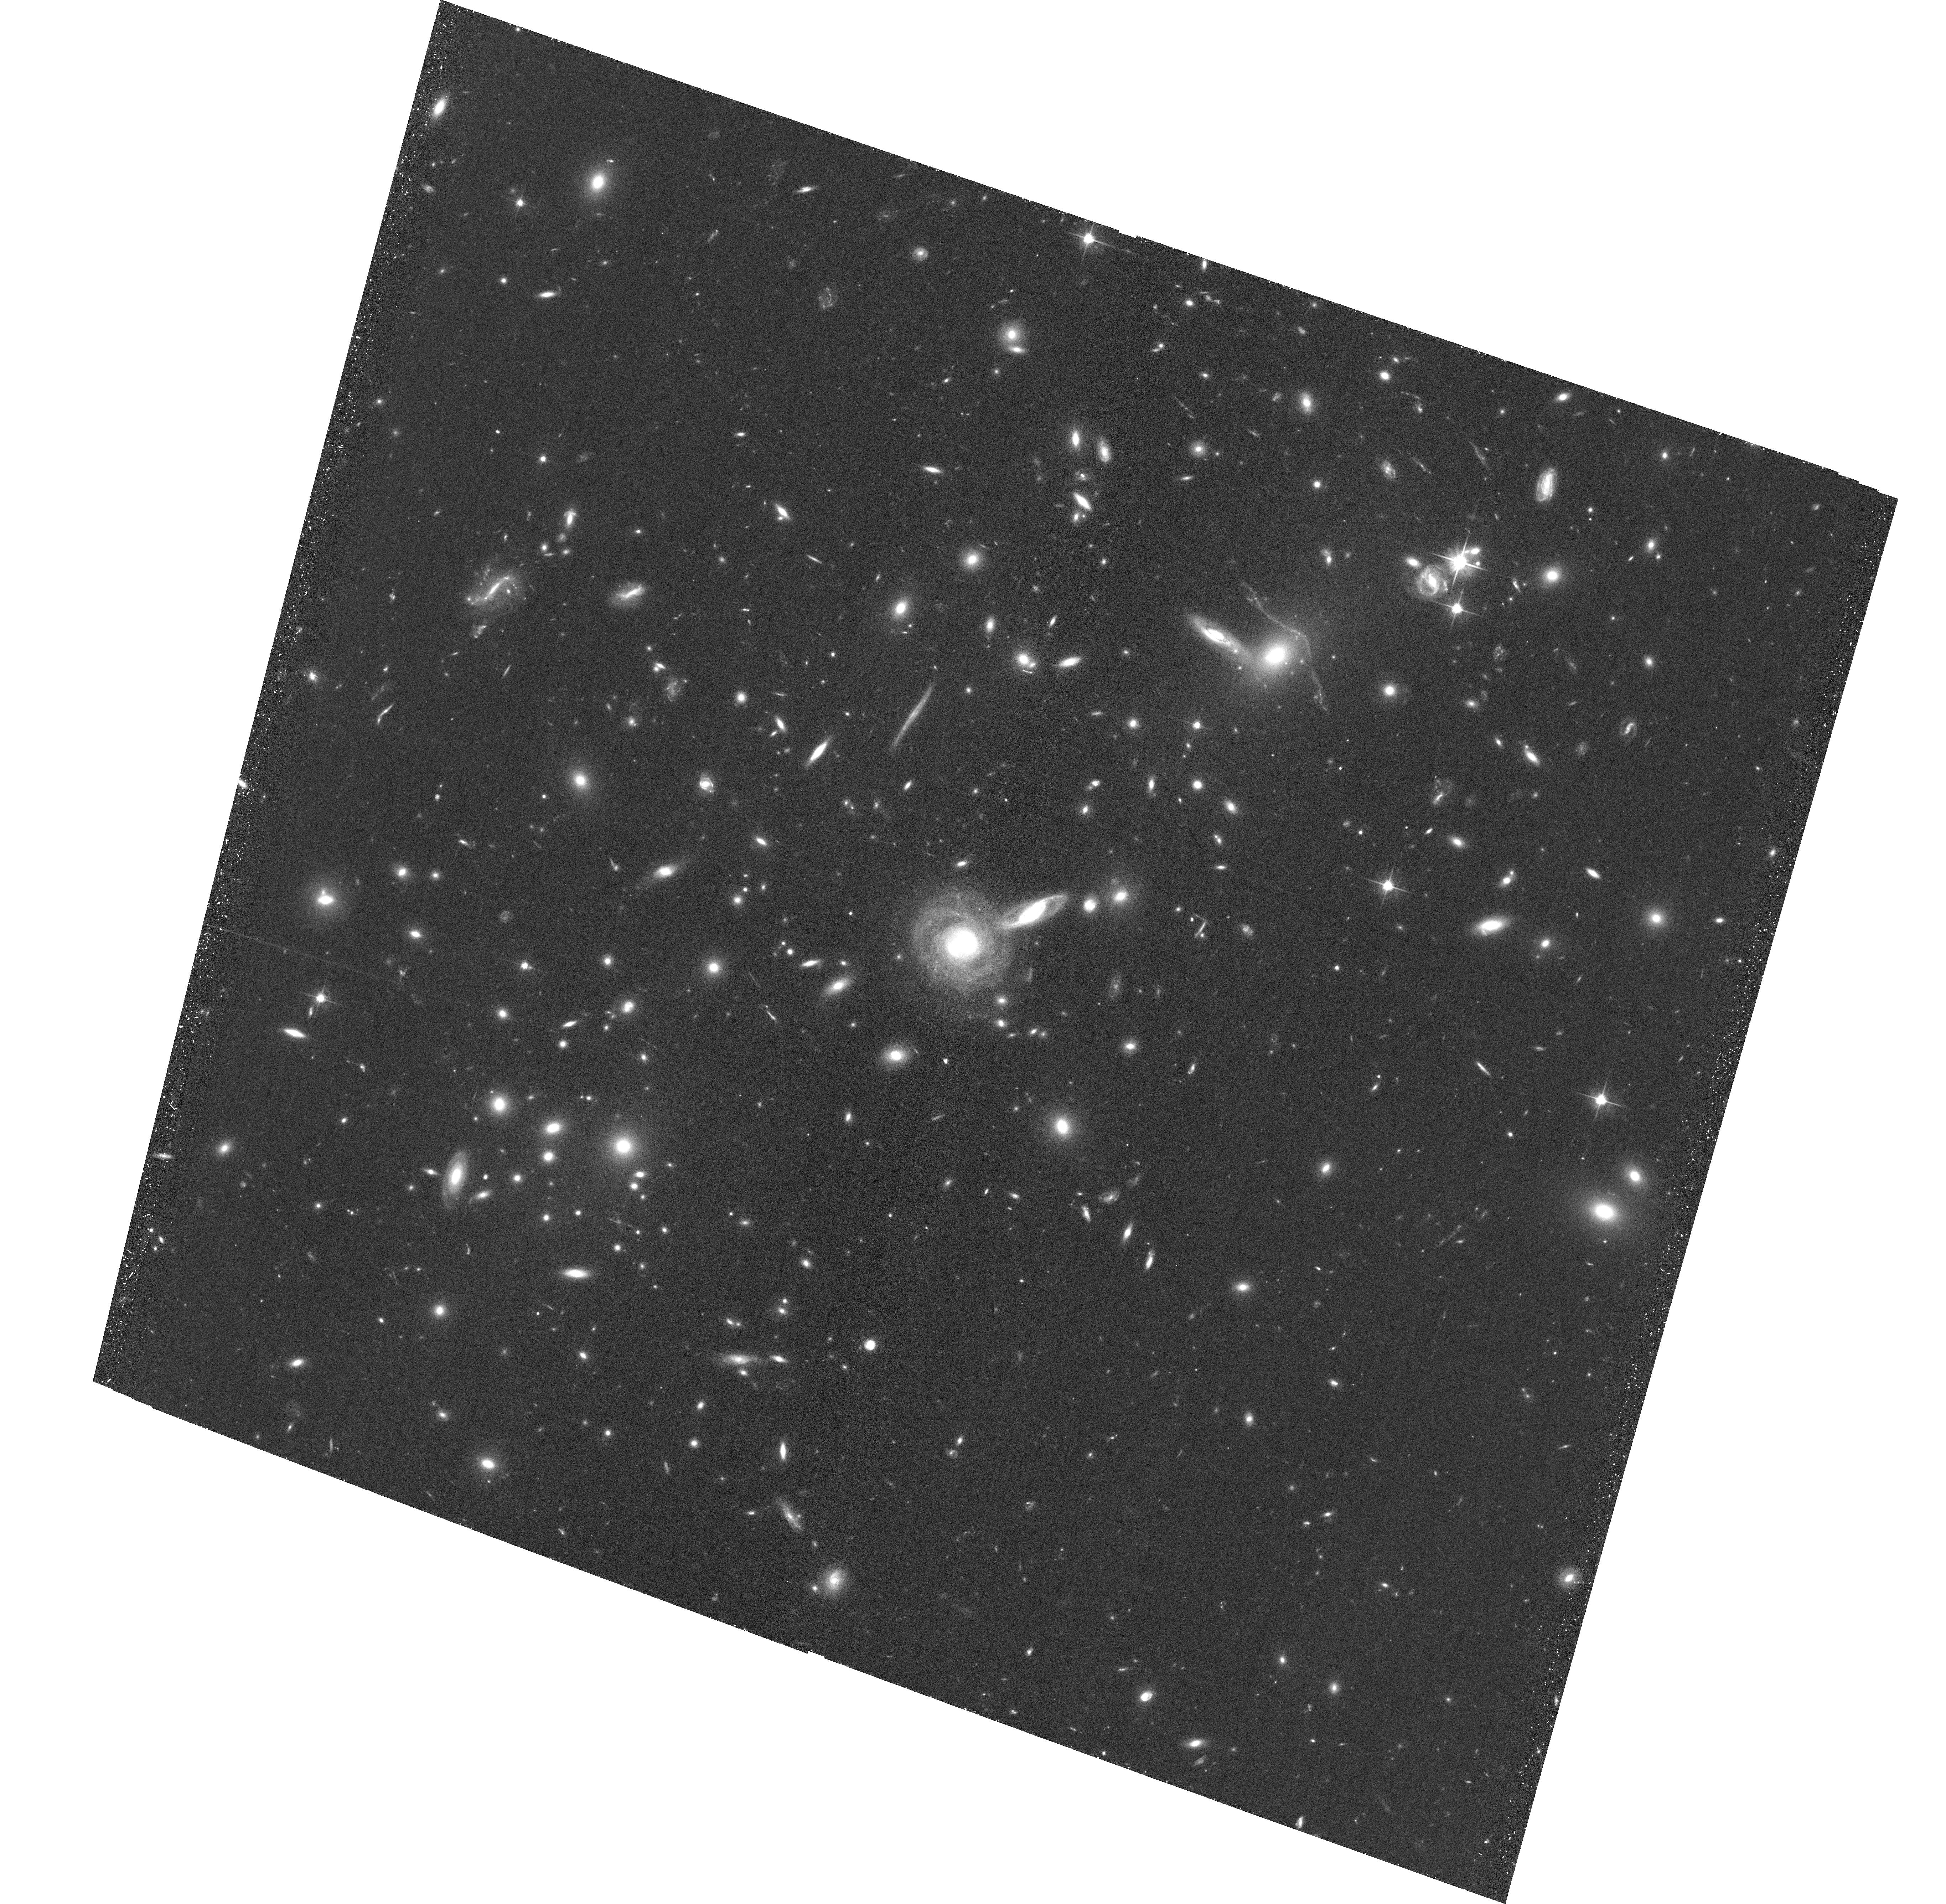
Target: ACO-S-295. Instrument: ACS/WFC. Filter: F606W. Exposure: 32 min. Observation ID: hst_13514_01_acs_wfc_f606w_jcfn01

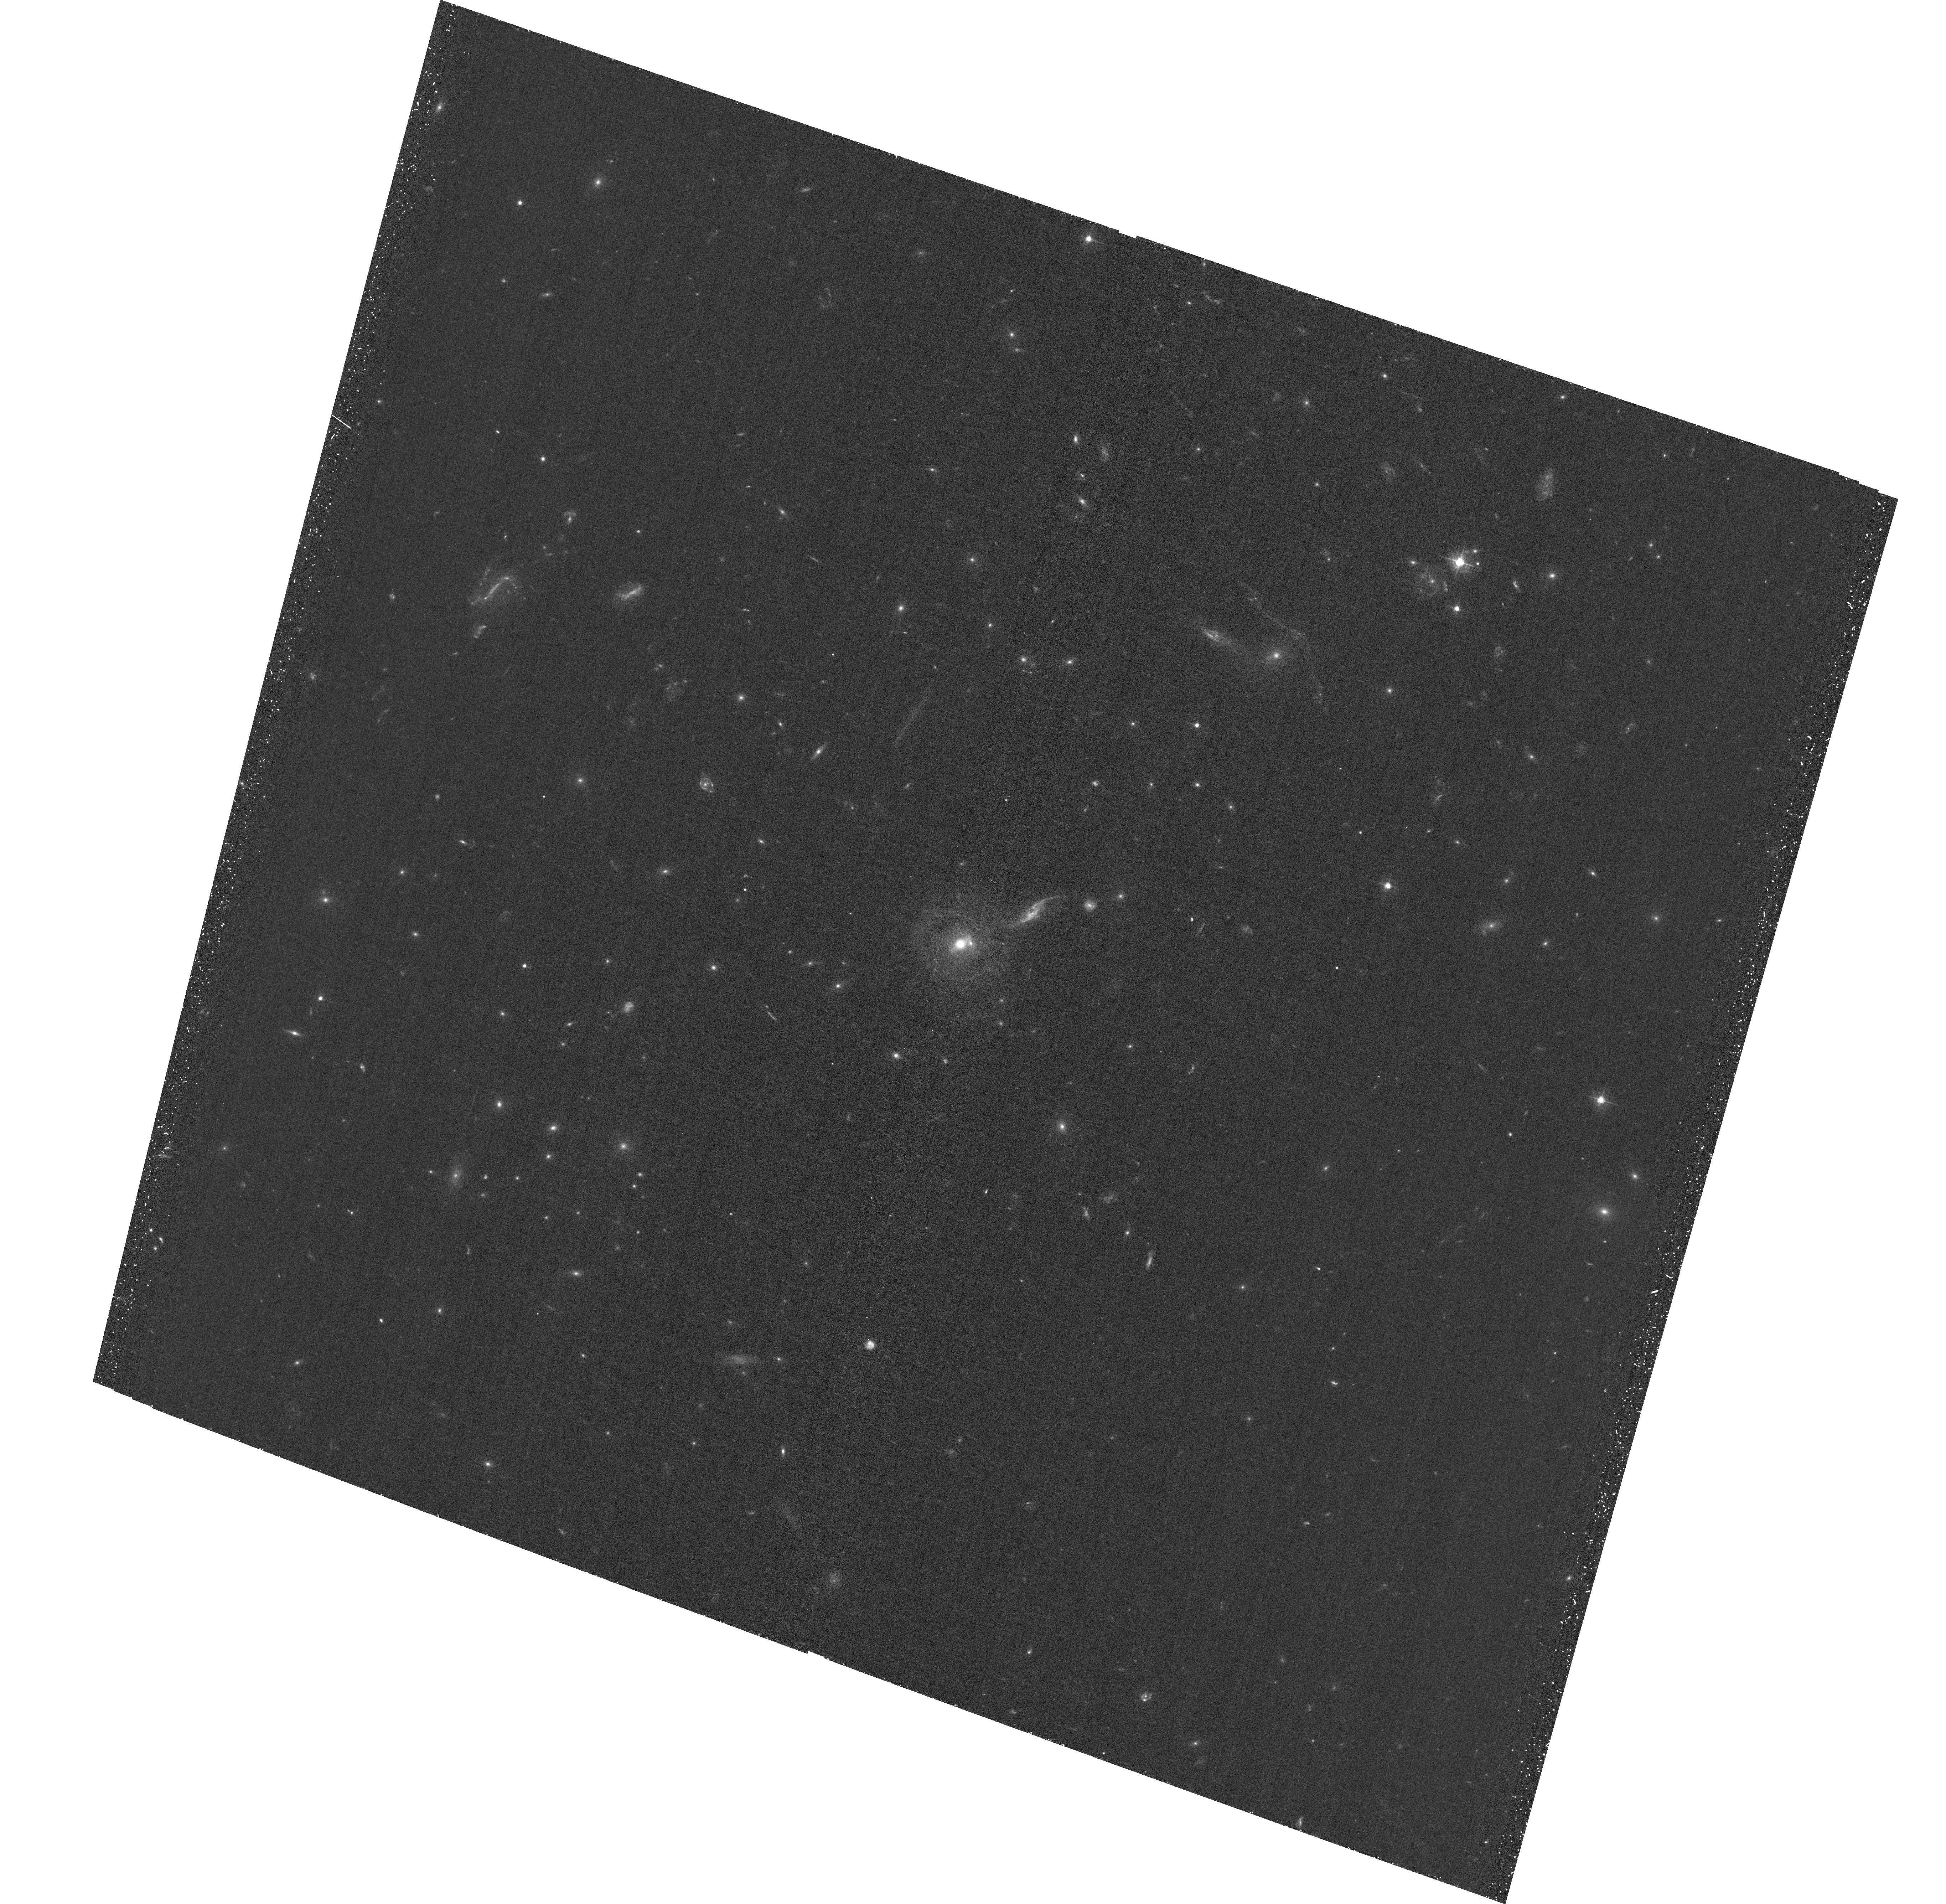
Target: ACO-S-295. Instrument: ACS/WFC. Filter: F435W. Exposure: 32 min. Observation ID: hst_13514_01_acs_wfc_f435w_jcfn01

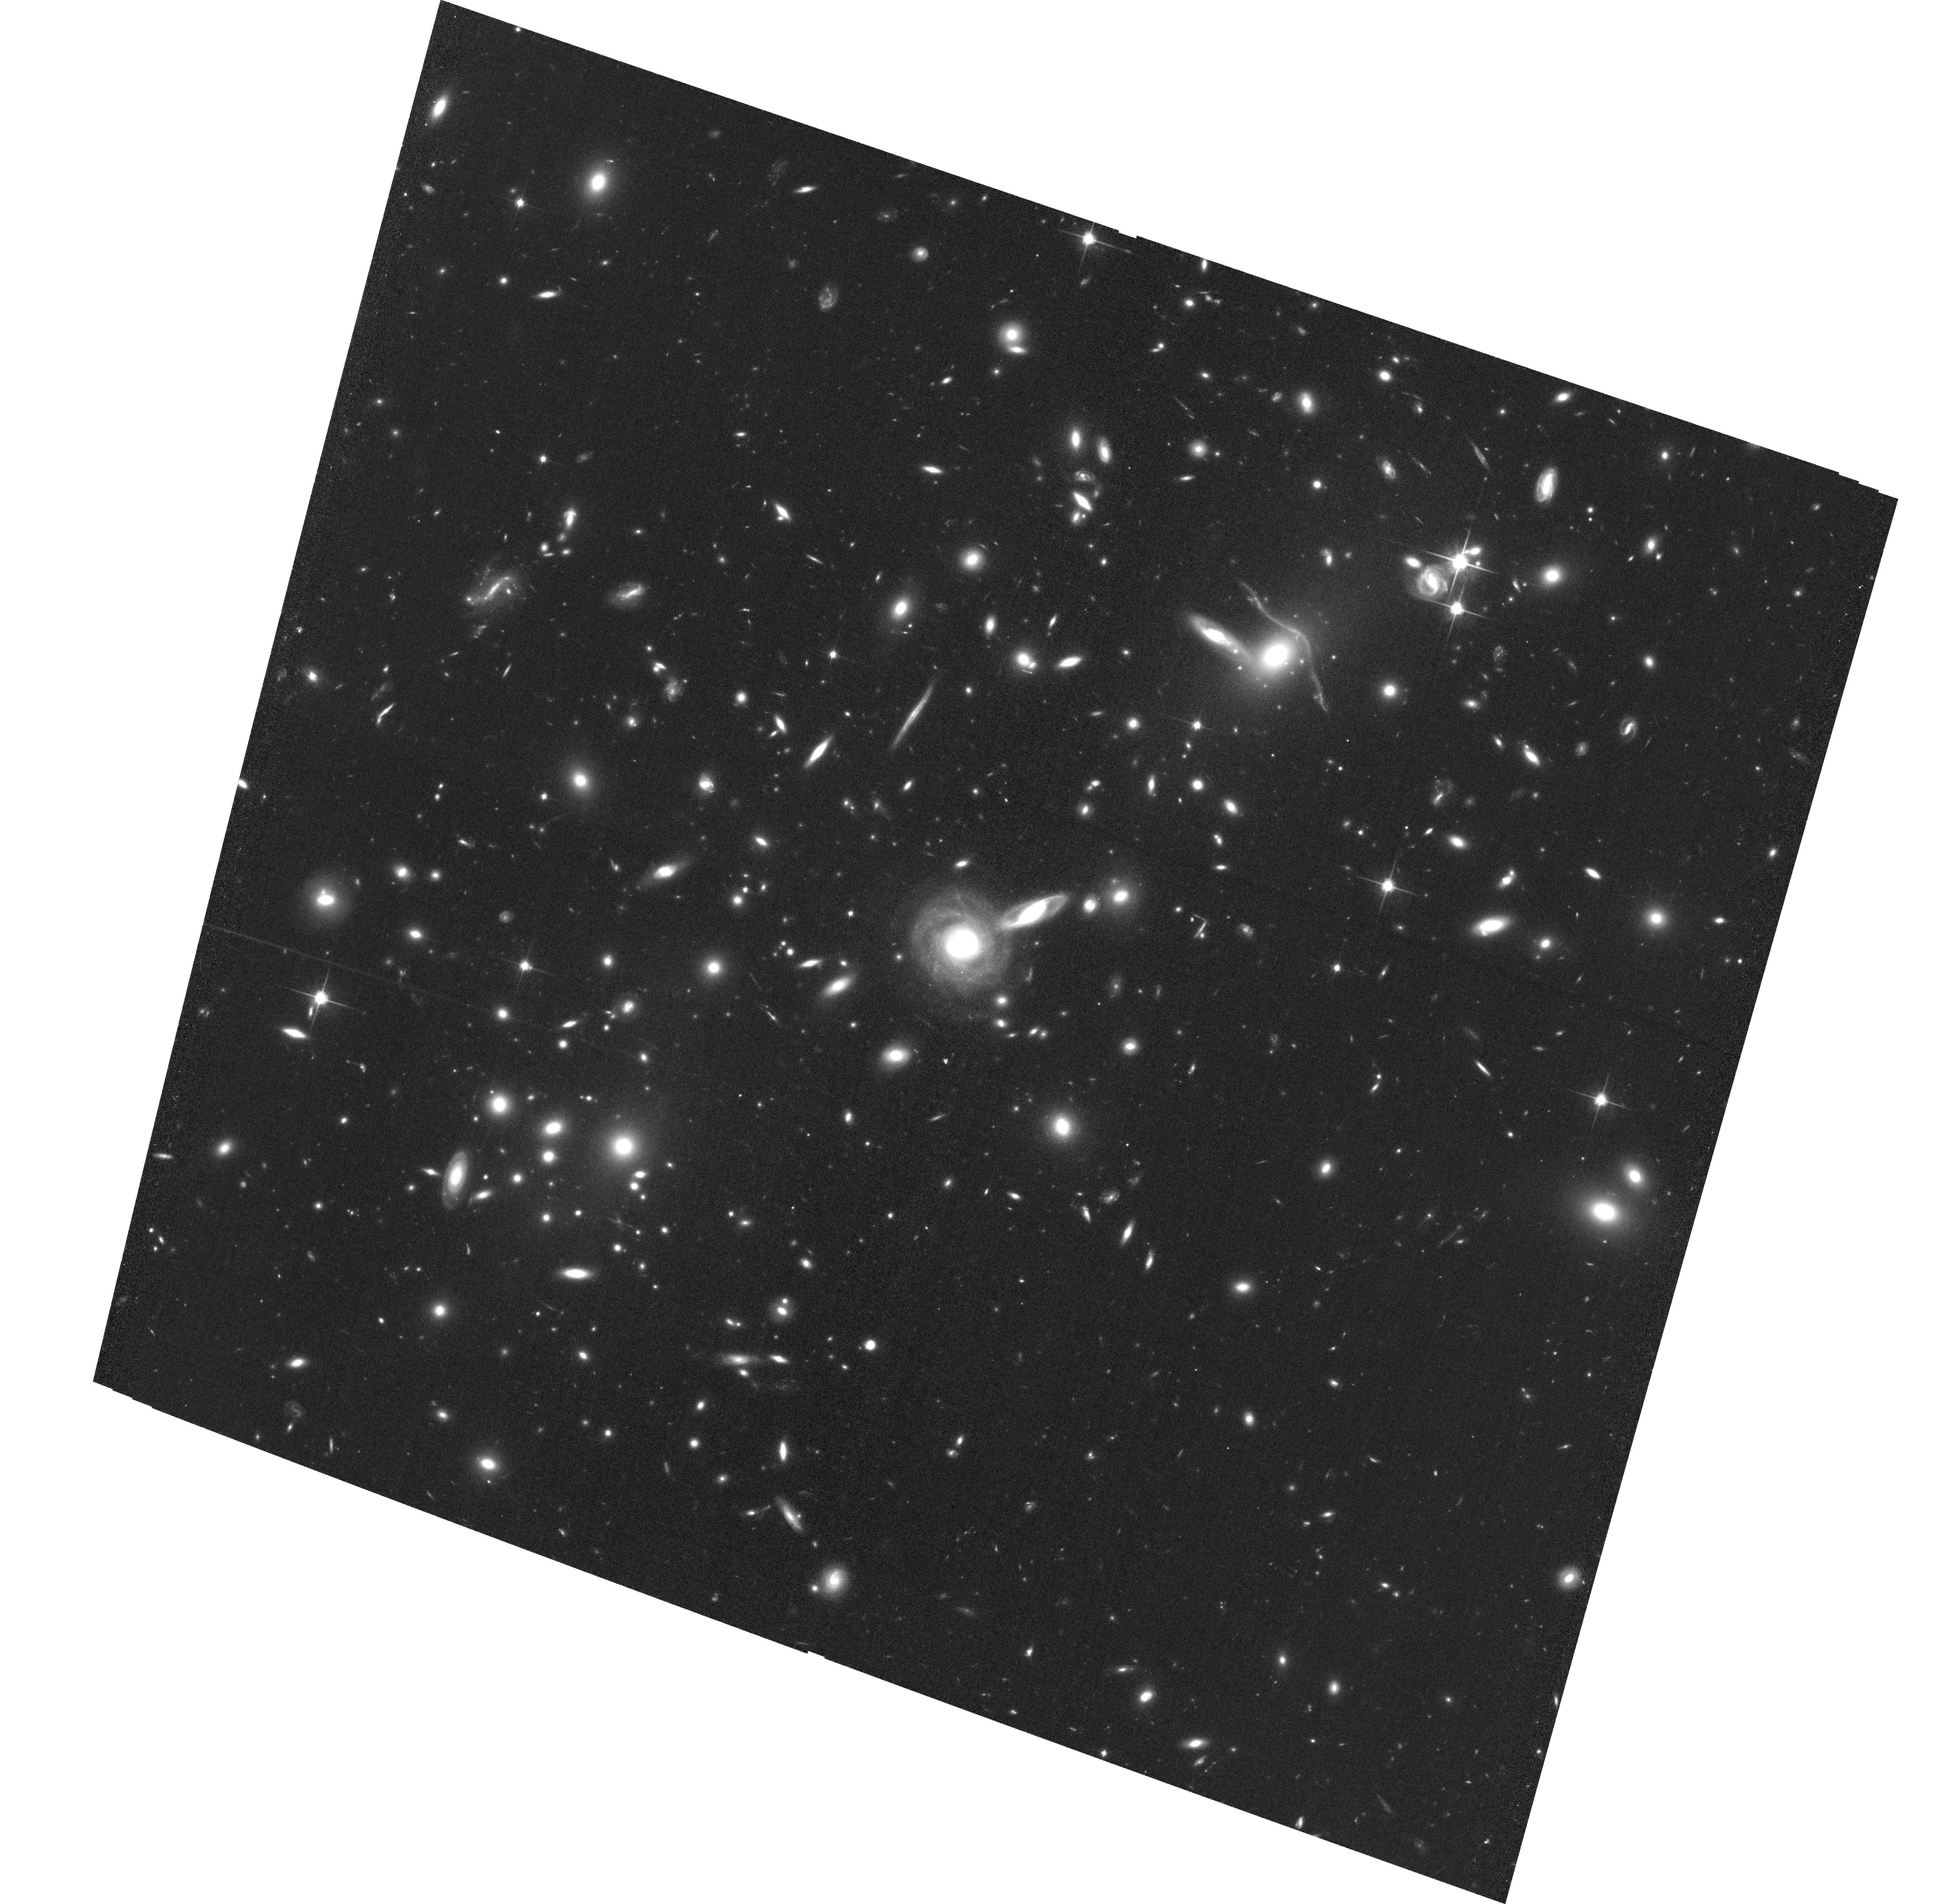
Target: ACO-S-295. Instrument: ACS/WFC. Filter: F814W. Exposure: 1.1 h. Observation ID: hst_13514_01_acs_wfc_f814w_jcfn01

Snapshots In The History Of Dissociative Major Mergers (PI: Pacaud, Florian)

We propose joint Chandra/HST observations of two z=0.3 cluster mergers presenting offsets between the gas and dark matter distribution. Both were discovered within the follow-up program of the APEX-SZ experiment. The first one shows a bullet structure with a probable bow shock. The new data will permit an accurate joint X-ray, Sunyaev-Zel'dovich effect and lensing analysis to characterize both the thermodynamical state of its intracluster gas and the distribution of dark matter around it. The second cluster lacks good X-ray data and we request a short Chandra observations to confirm the gas distribution. Combined with three similar systems from the APEX-SZ sample, we aim at reconstructing obsevationally the time sequence of dissociative mergers.